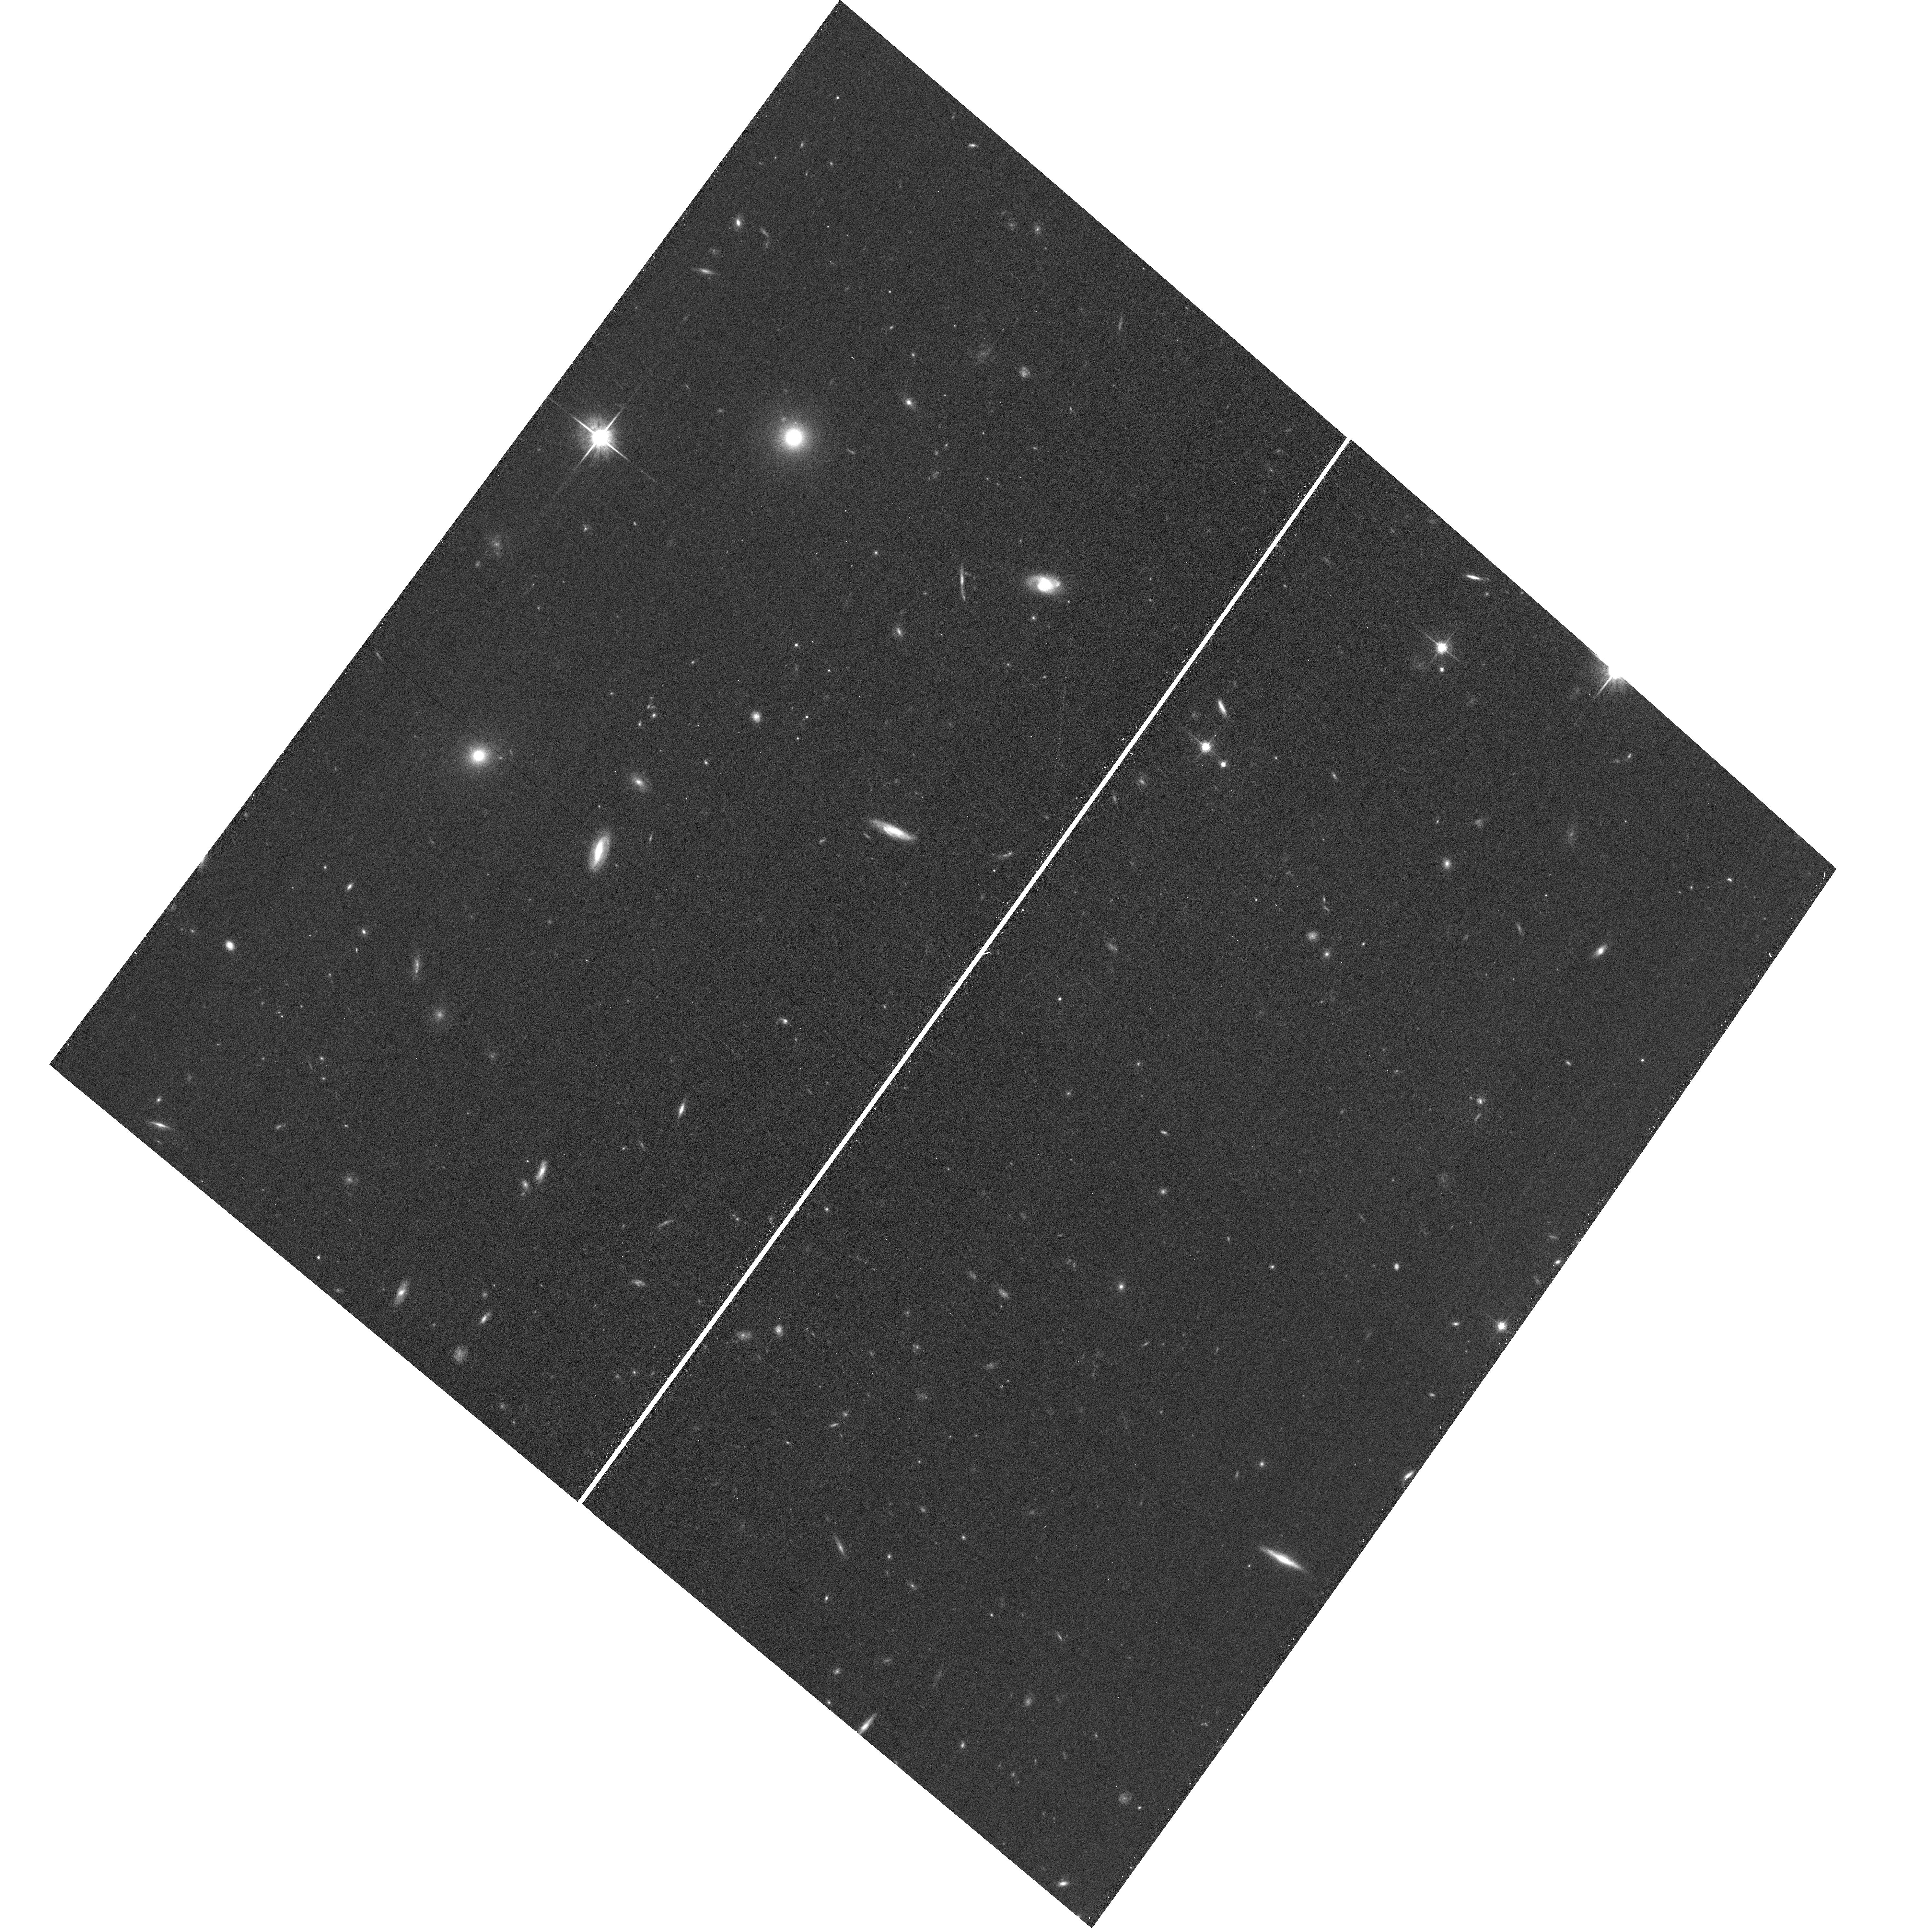
Target: field at RA 177.500°, Dec 22.378°
Instrument: ACS/WFC
Filter: F814W
Exposure: 14 min
Observation ID: hst_13790_re_acs_wfc_f814w_jcl3re

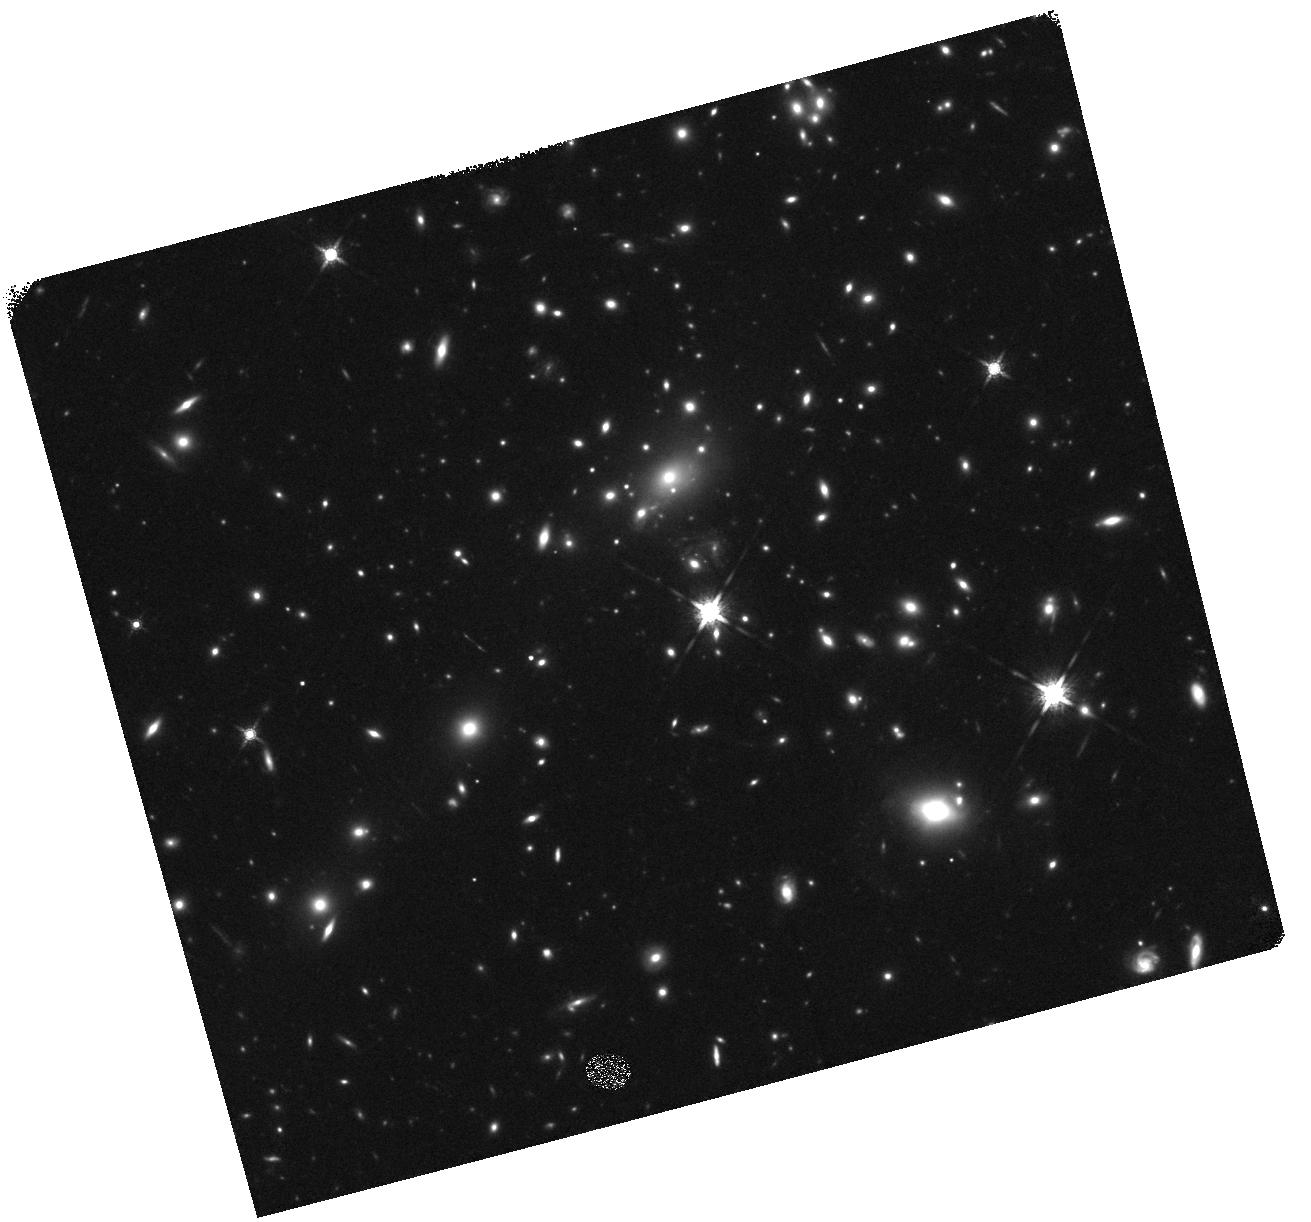
Target: REFSDAL
Instrument: WFC3/IR
Filter: F160W
Exposure: 20 min
Observation ID: hst_13790_rf_wfc3_ir_f160w_icl3rf

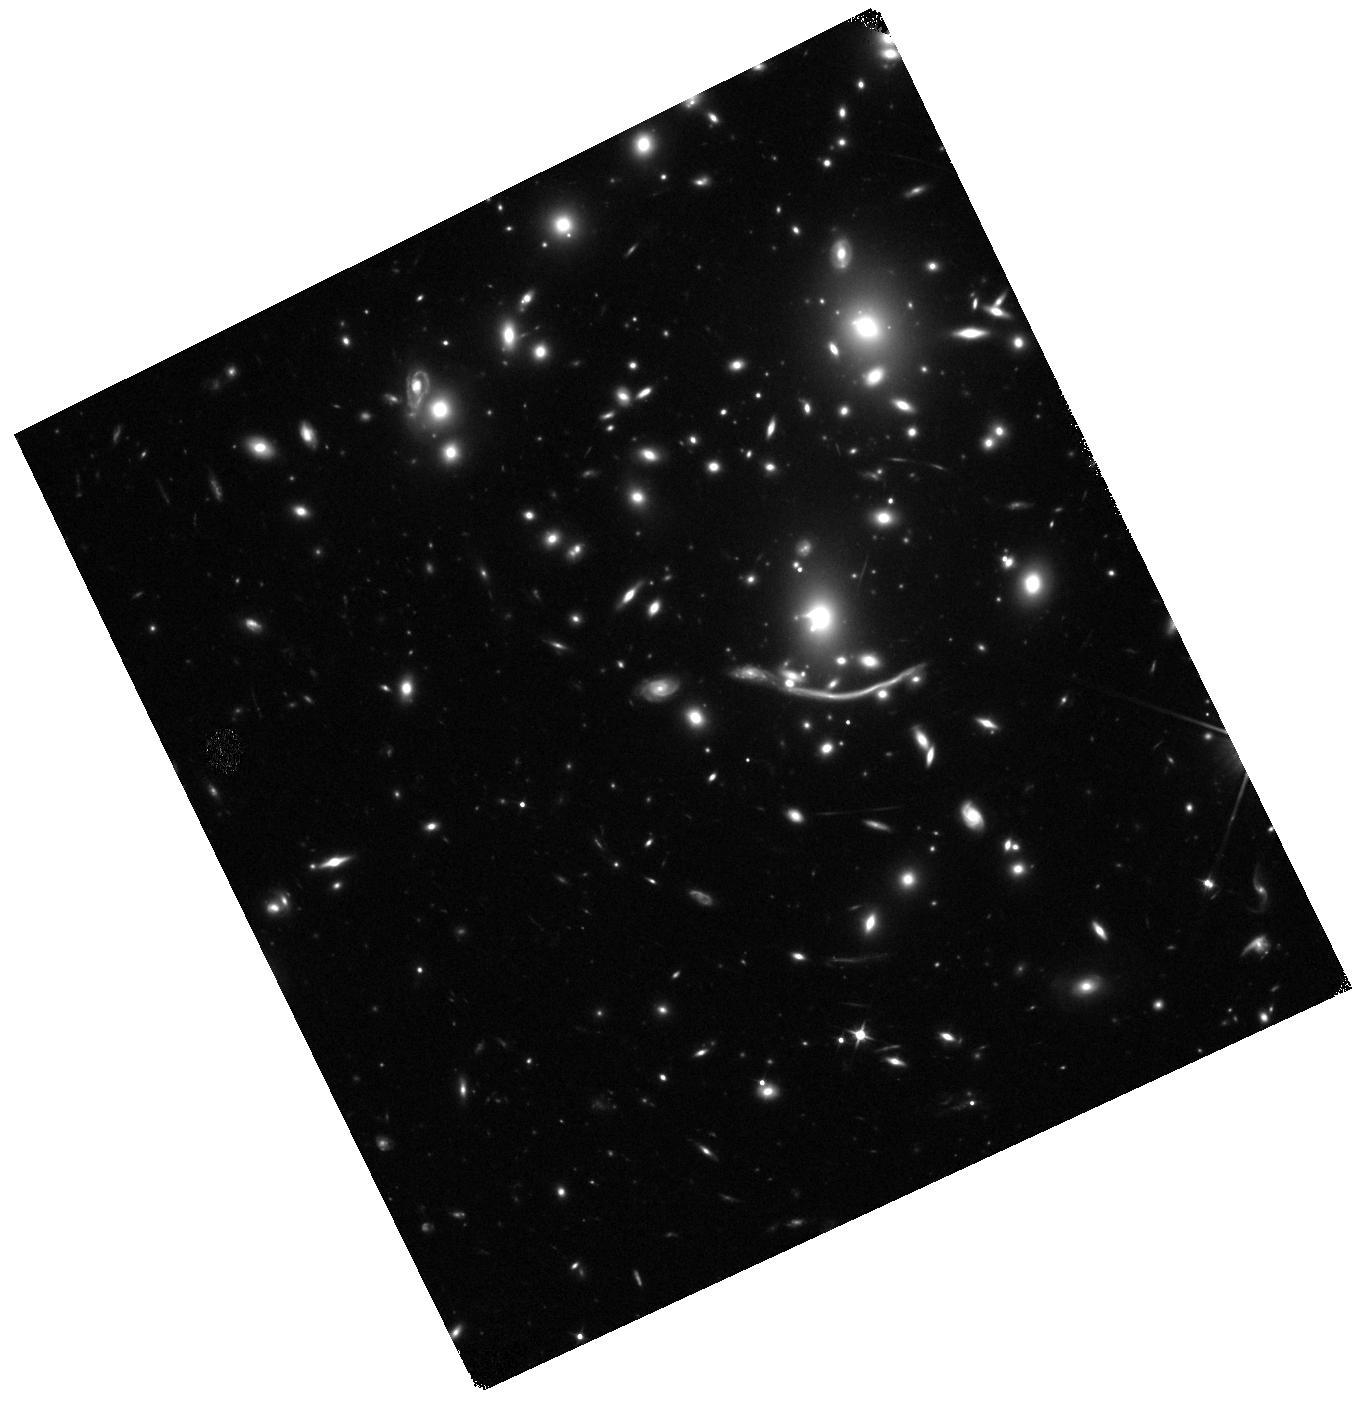
Target: ABELL370-IR1
Instrument: WFC3/IR
Filter: F110W
Exposure: 19 min
Observation ID: hst_13790_k2_wfc3_ir_f110w_icl3k2

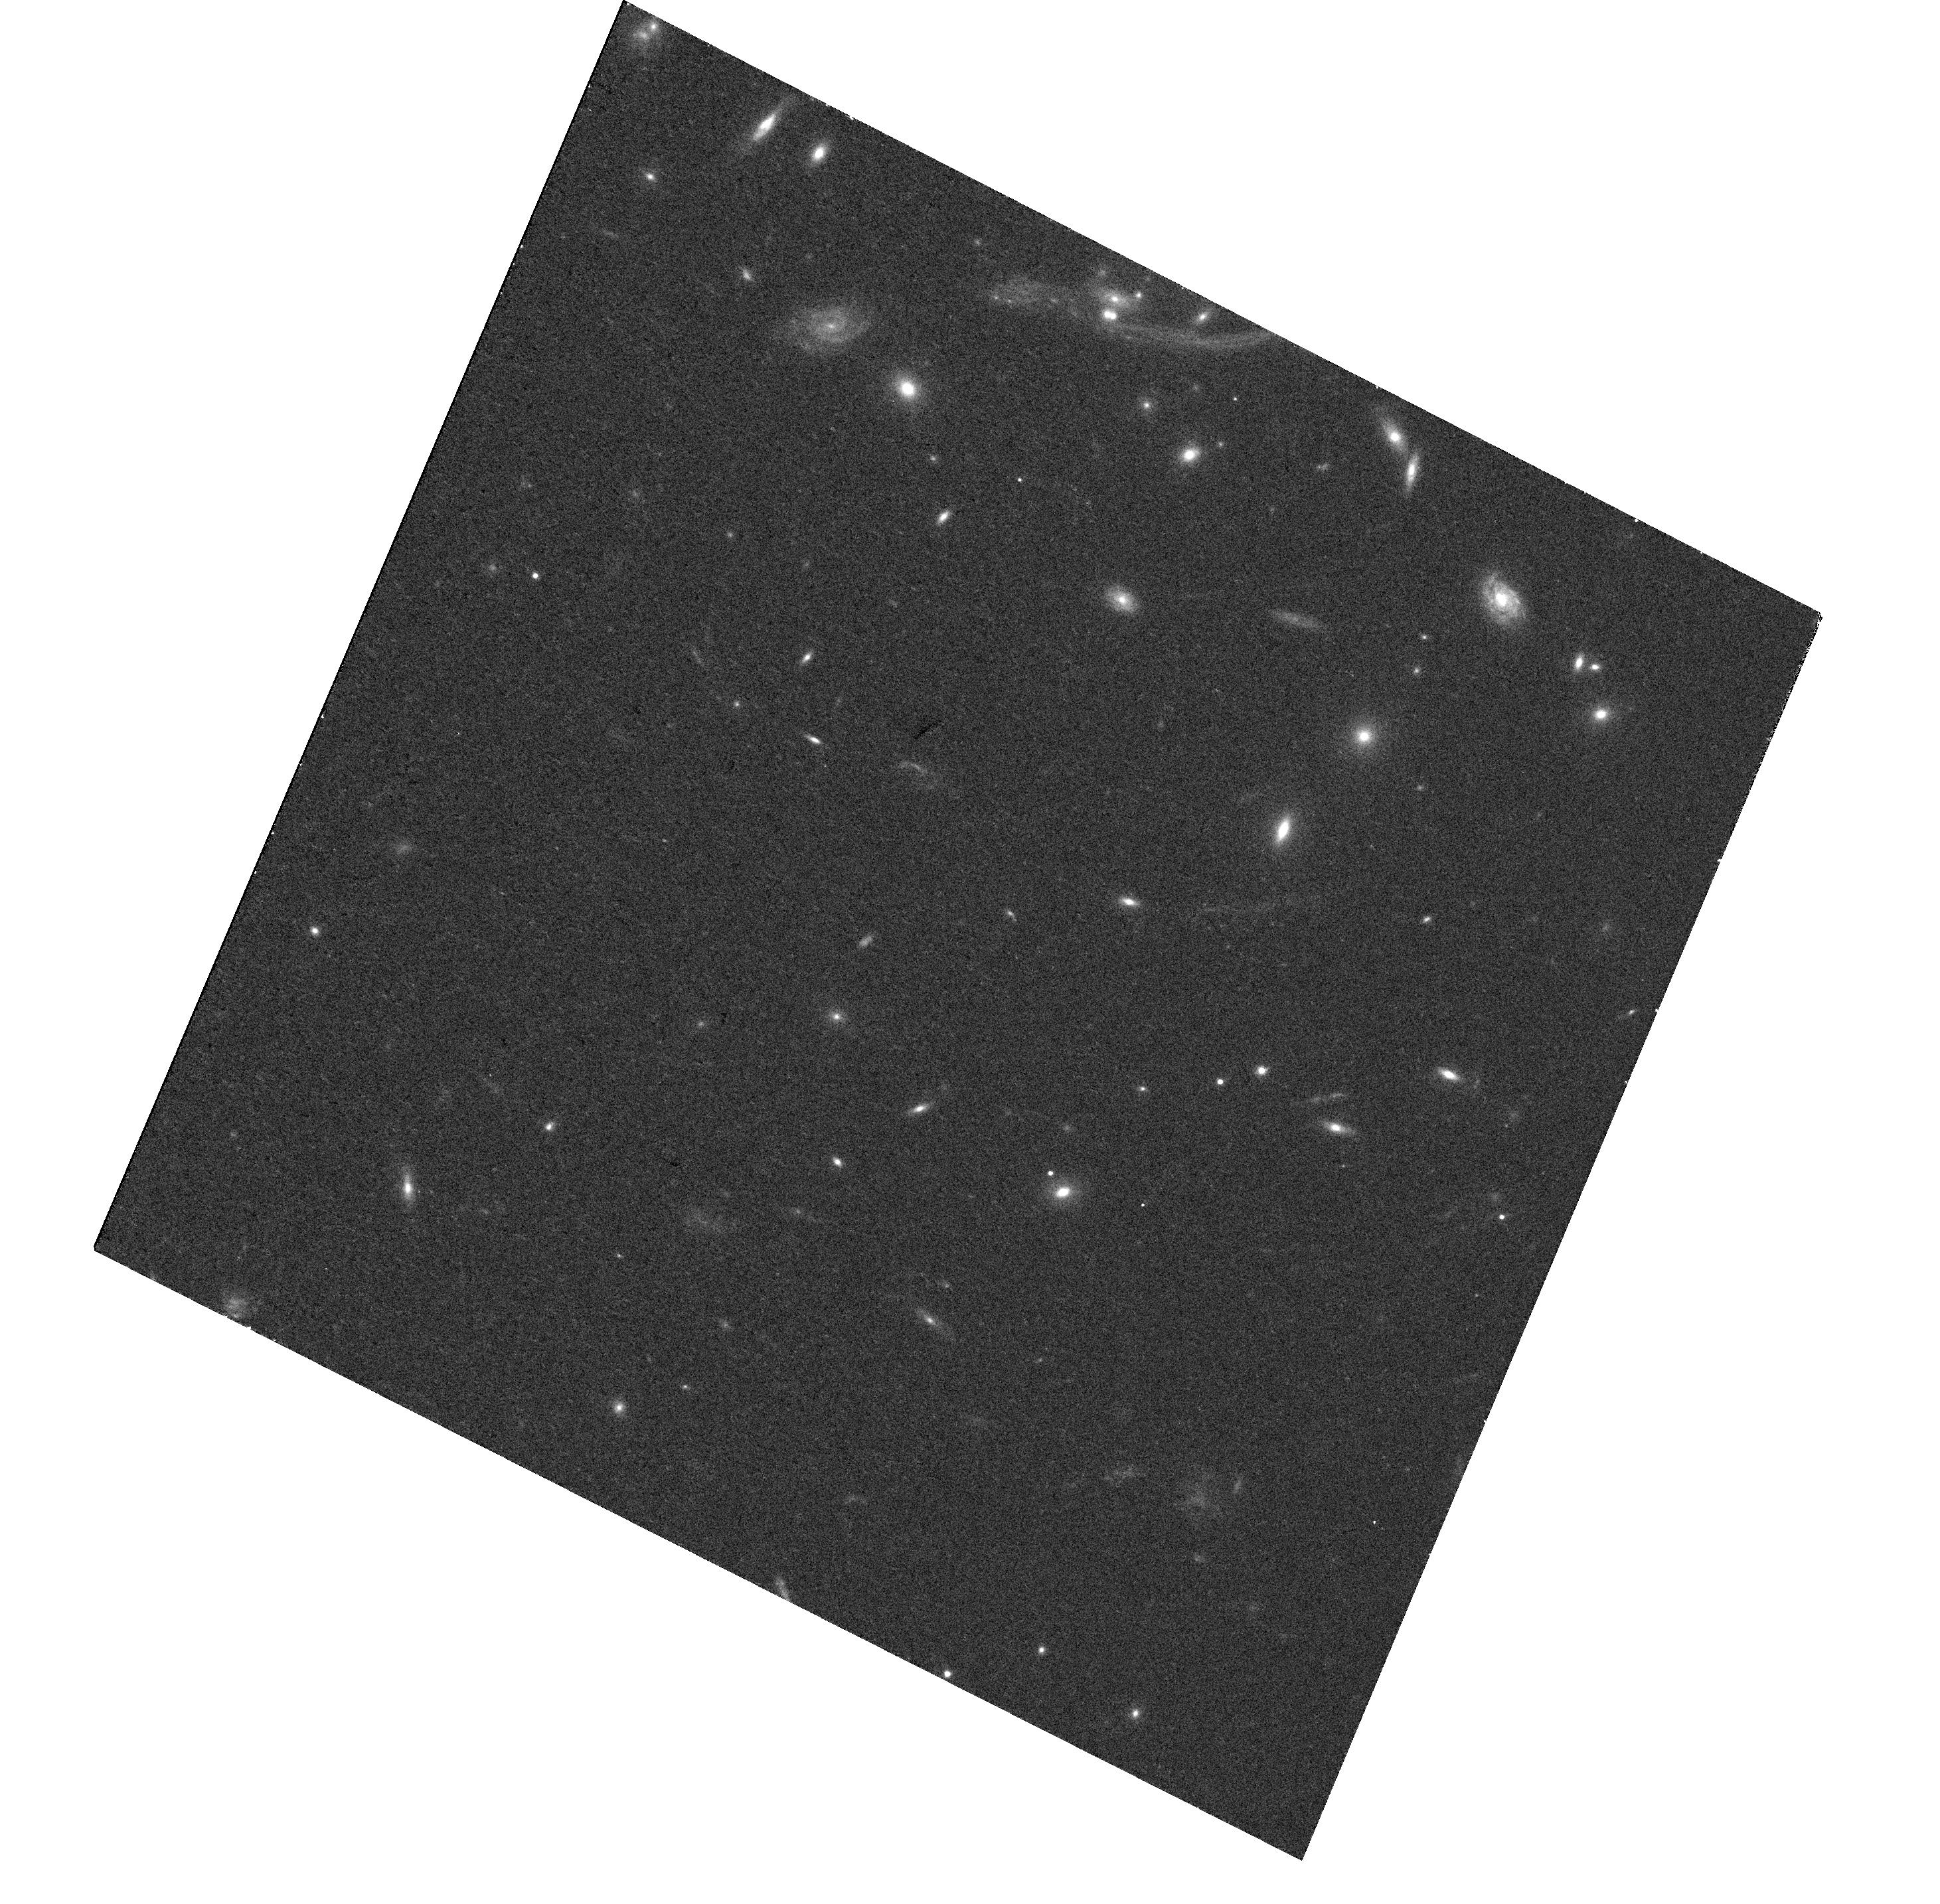
Target: KES
Instrument: WFC3/UVIS
Filter: F625W
Exposure: 15 min
Observation ID: hst_13790_ku_wfc3_uvis_f625w_icl3ku

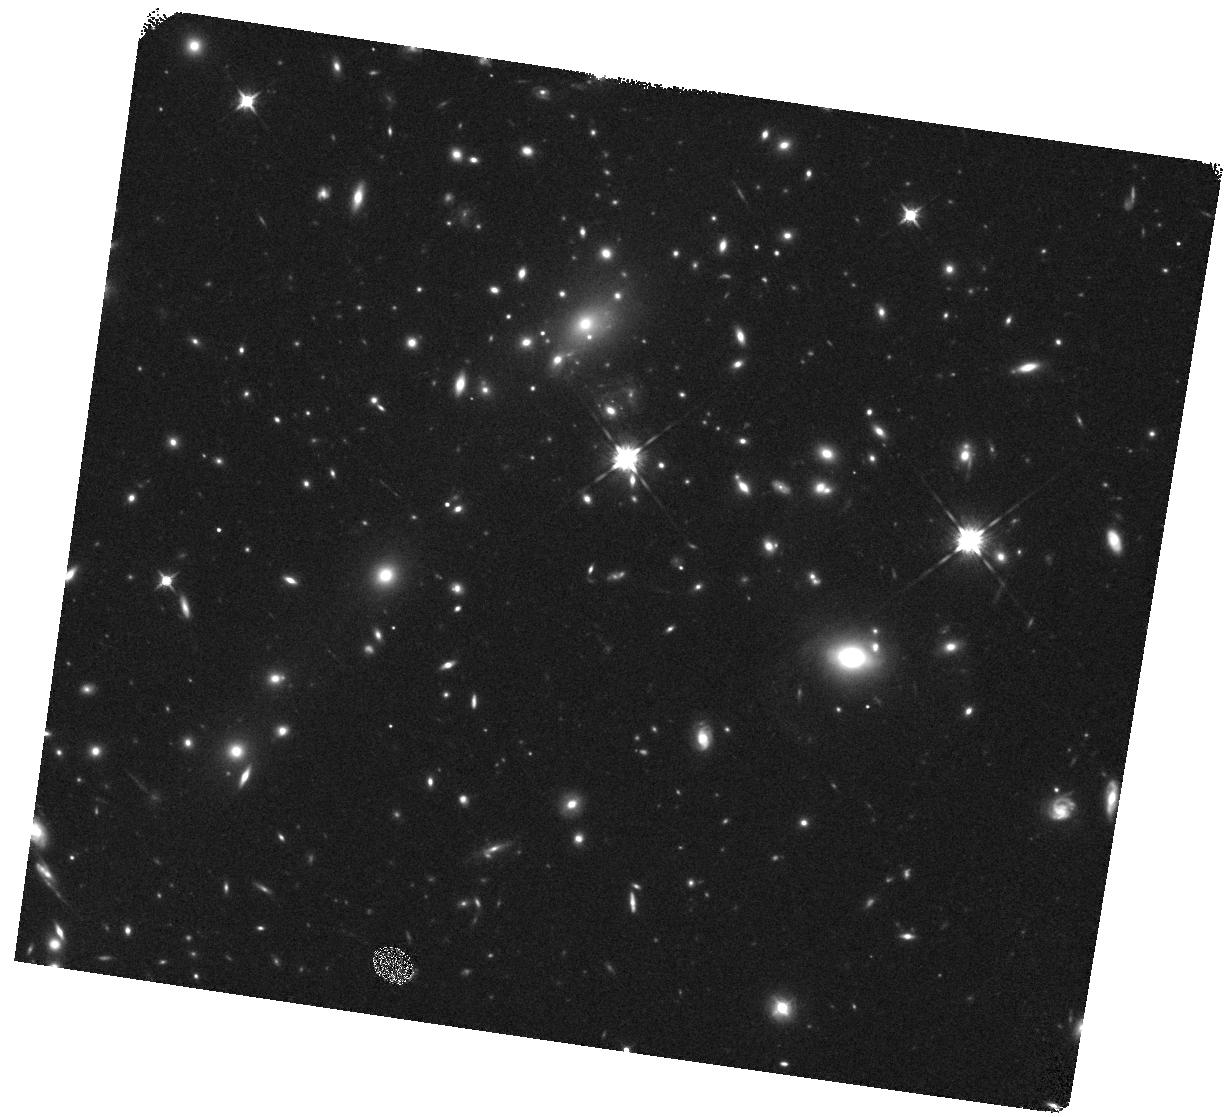
Target: REFSDAL2
Instrument: WFC3/IR
Filter: F125W
Exposure: 13 min
Observation ID: hst_13790_ri_wfc3_ir_f125w_icl3ri

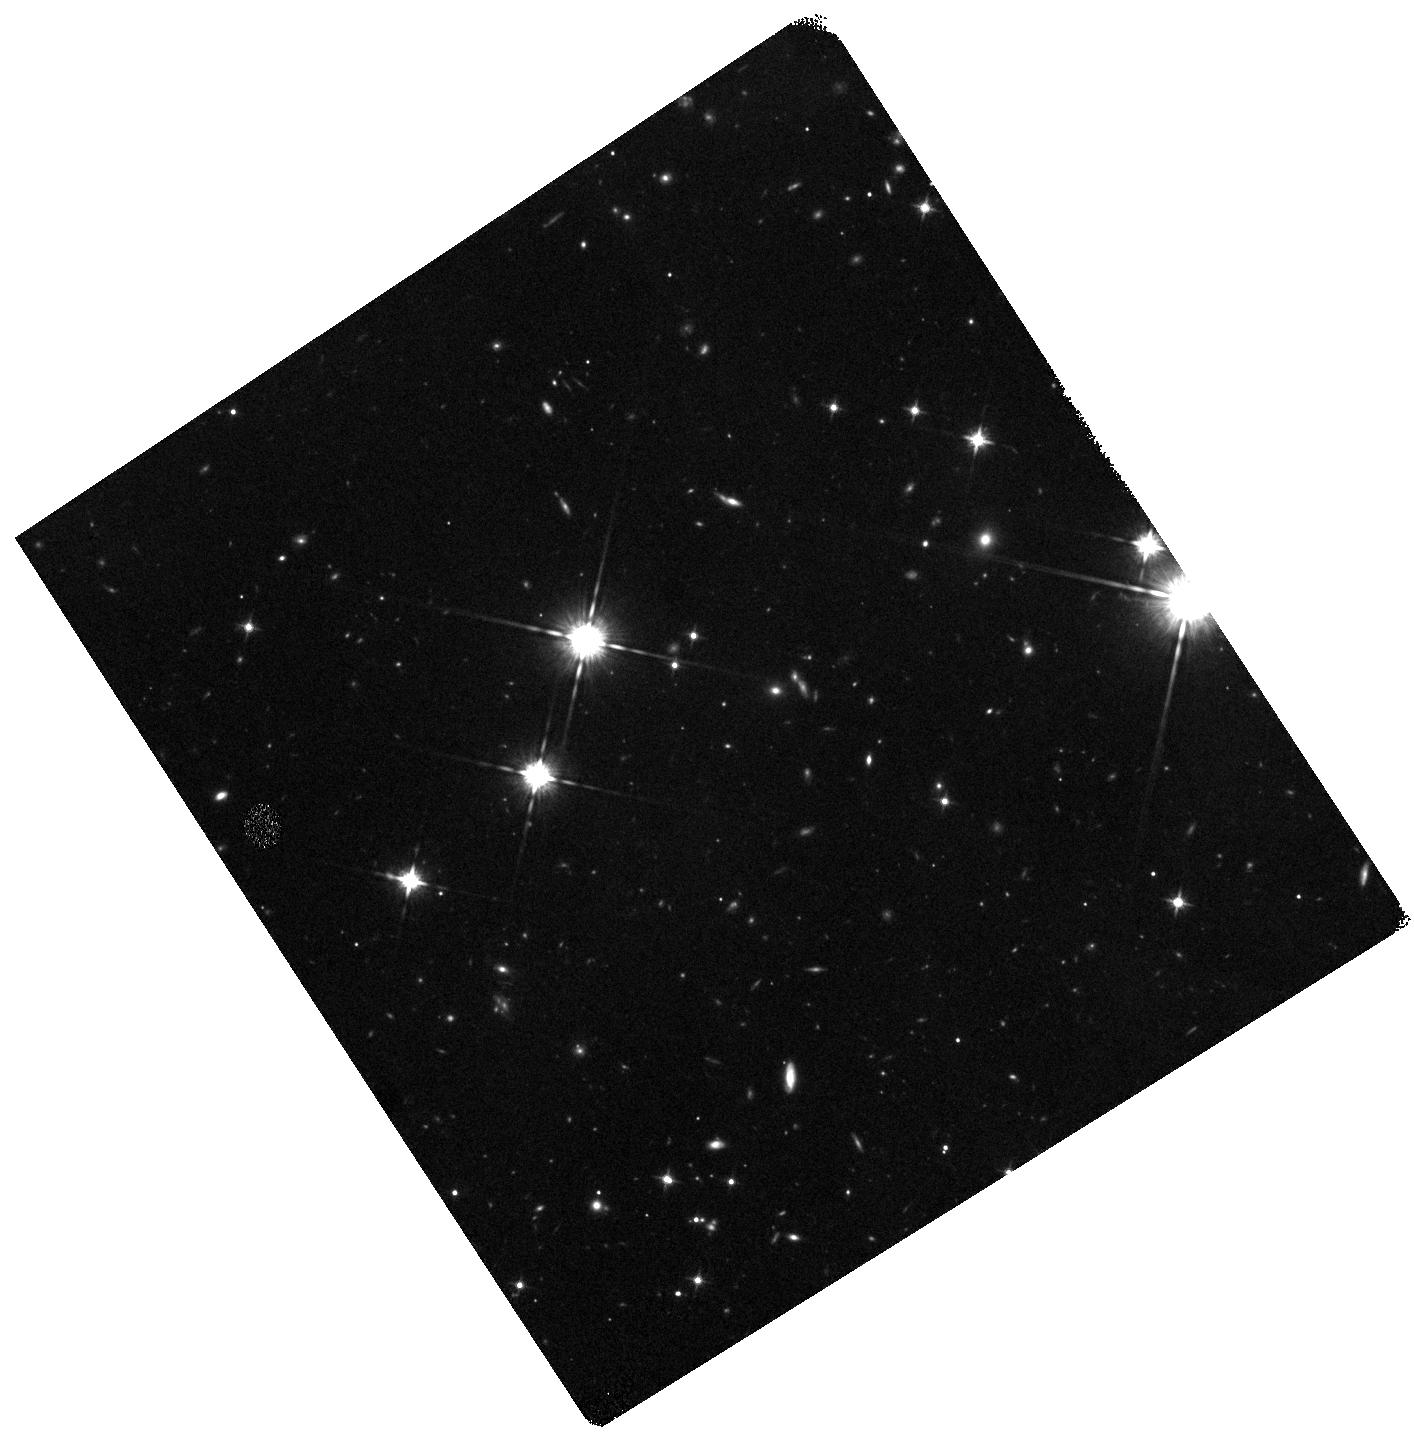
Target: M2129C-IR2
Instrument: WFC3/IR
Filter: F125W
Exposure: 19 min
Observation ID: hst_13790_v3_wfc3_ir_f125w_icl3v3

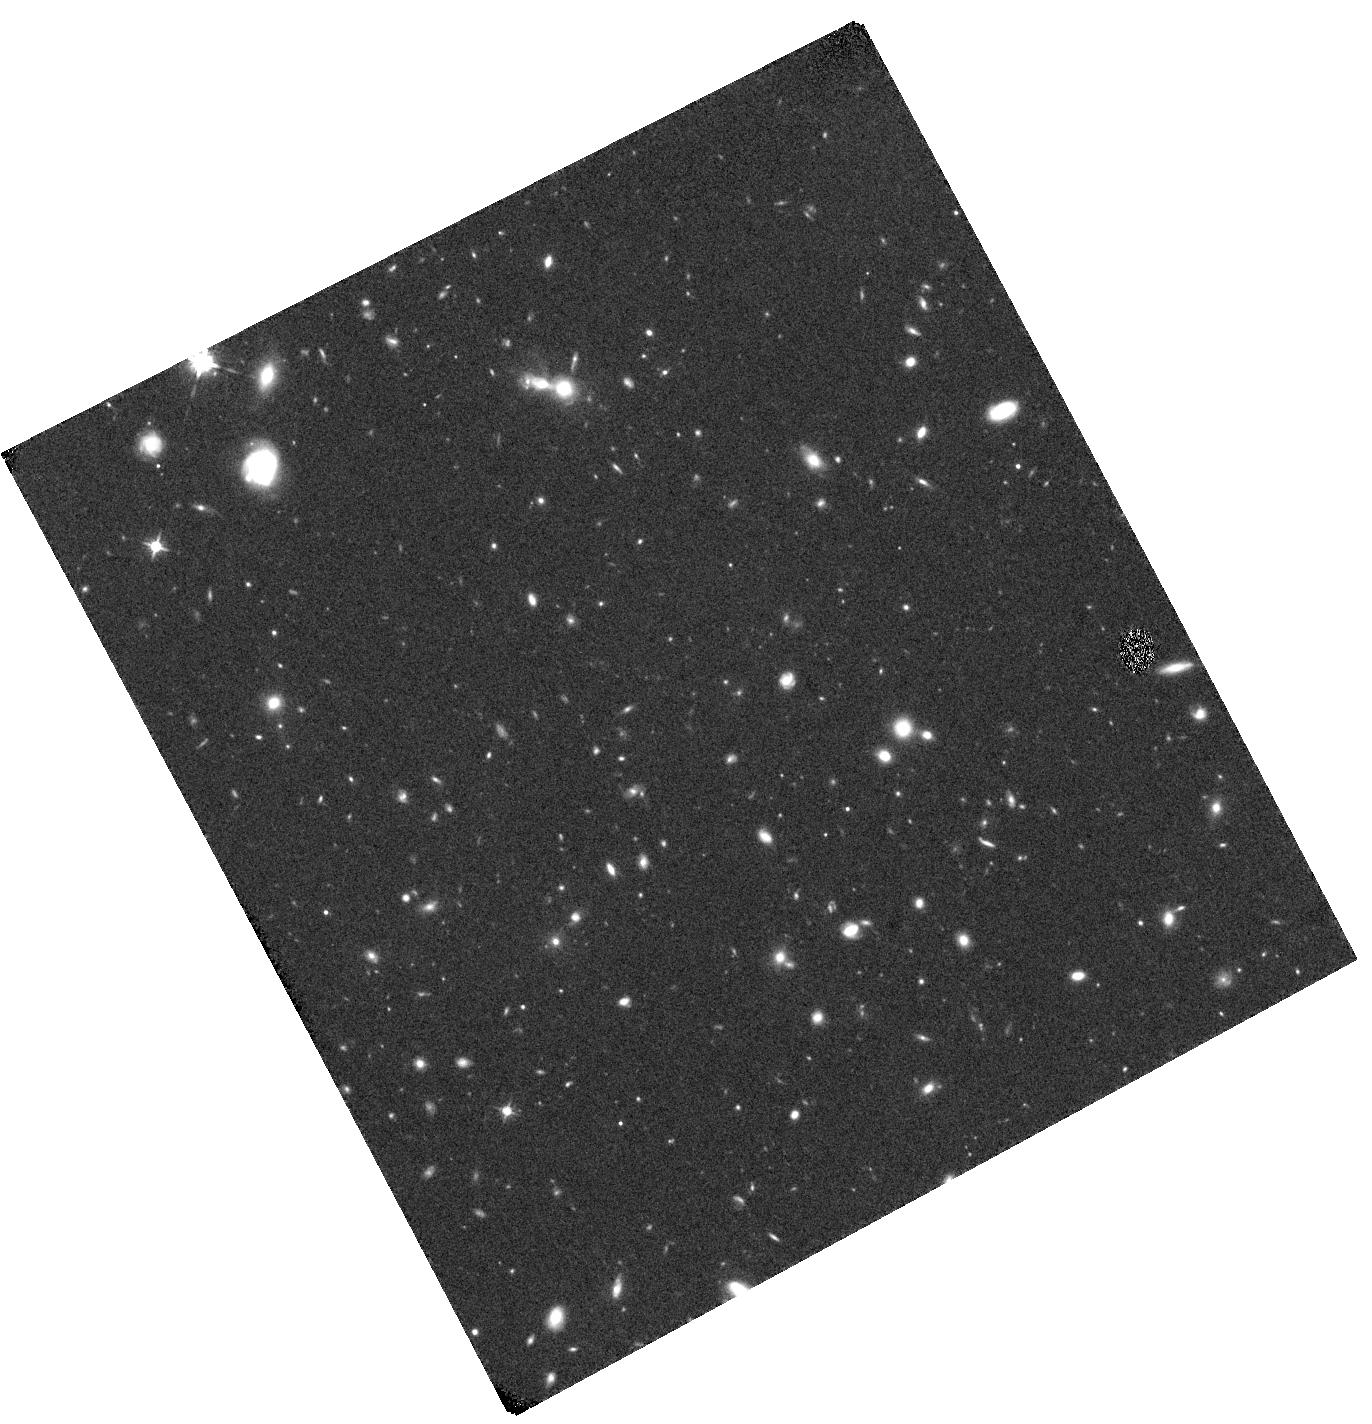
Target: ABELL-370-HFFPAR
Instrument: WFC3/IR
Filter: F125W
Exposure: 20 min
Observation ID: hst_13790_a1_wfc3_ir_f125w_icl3a1

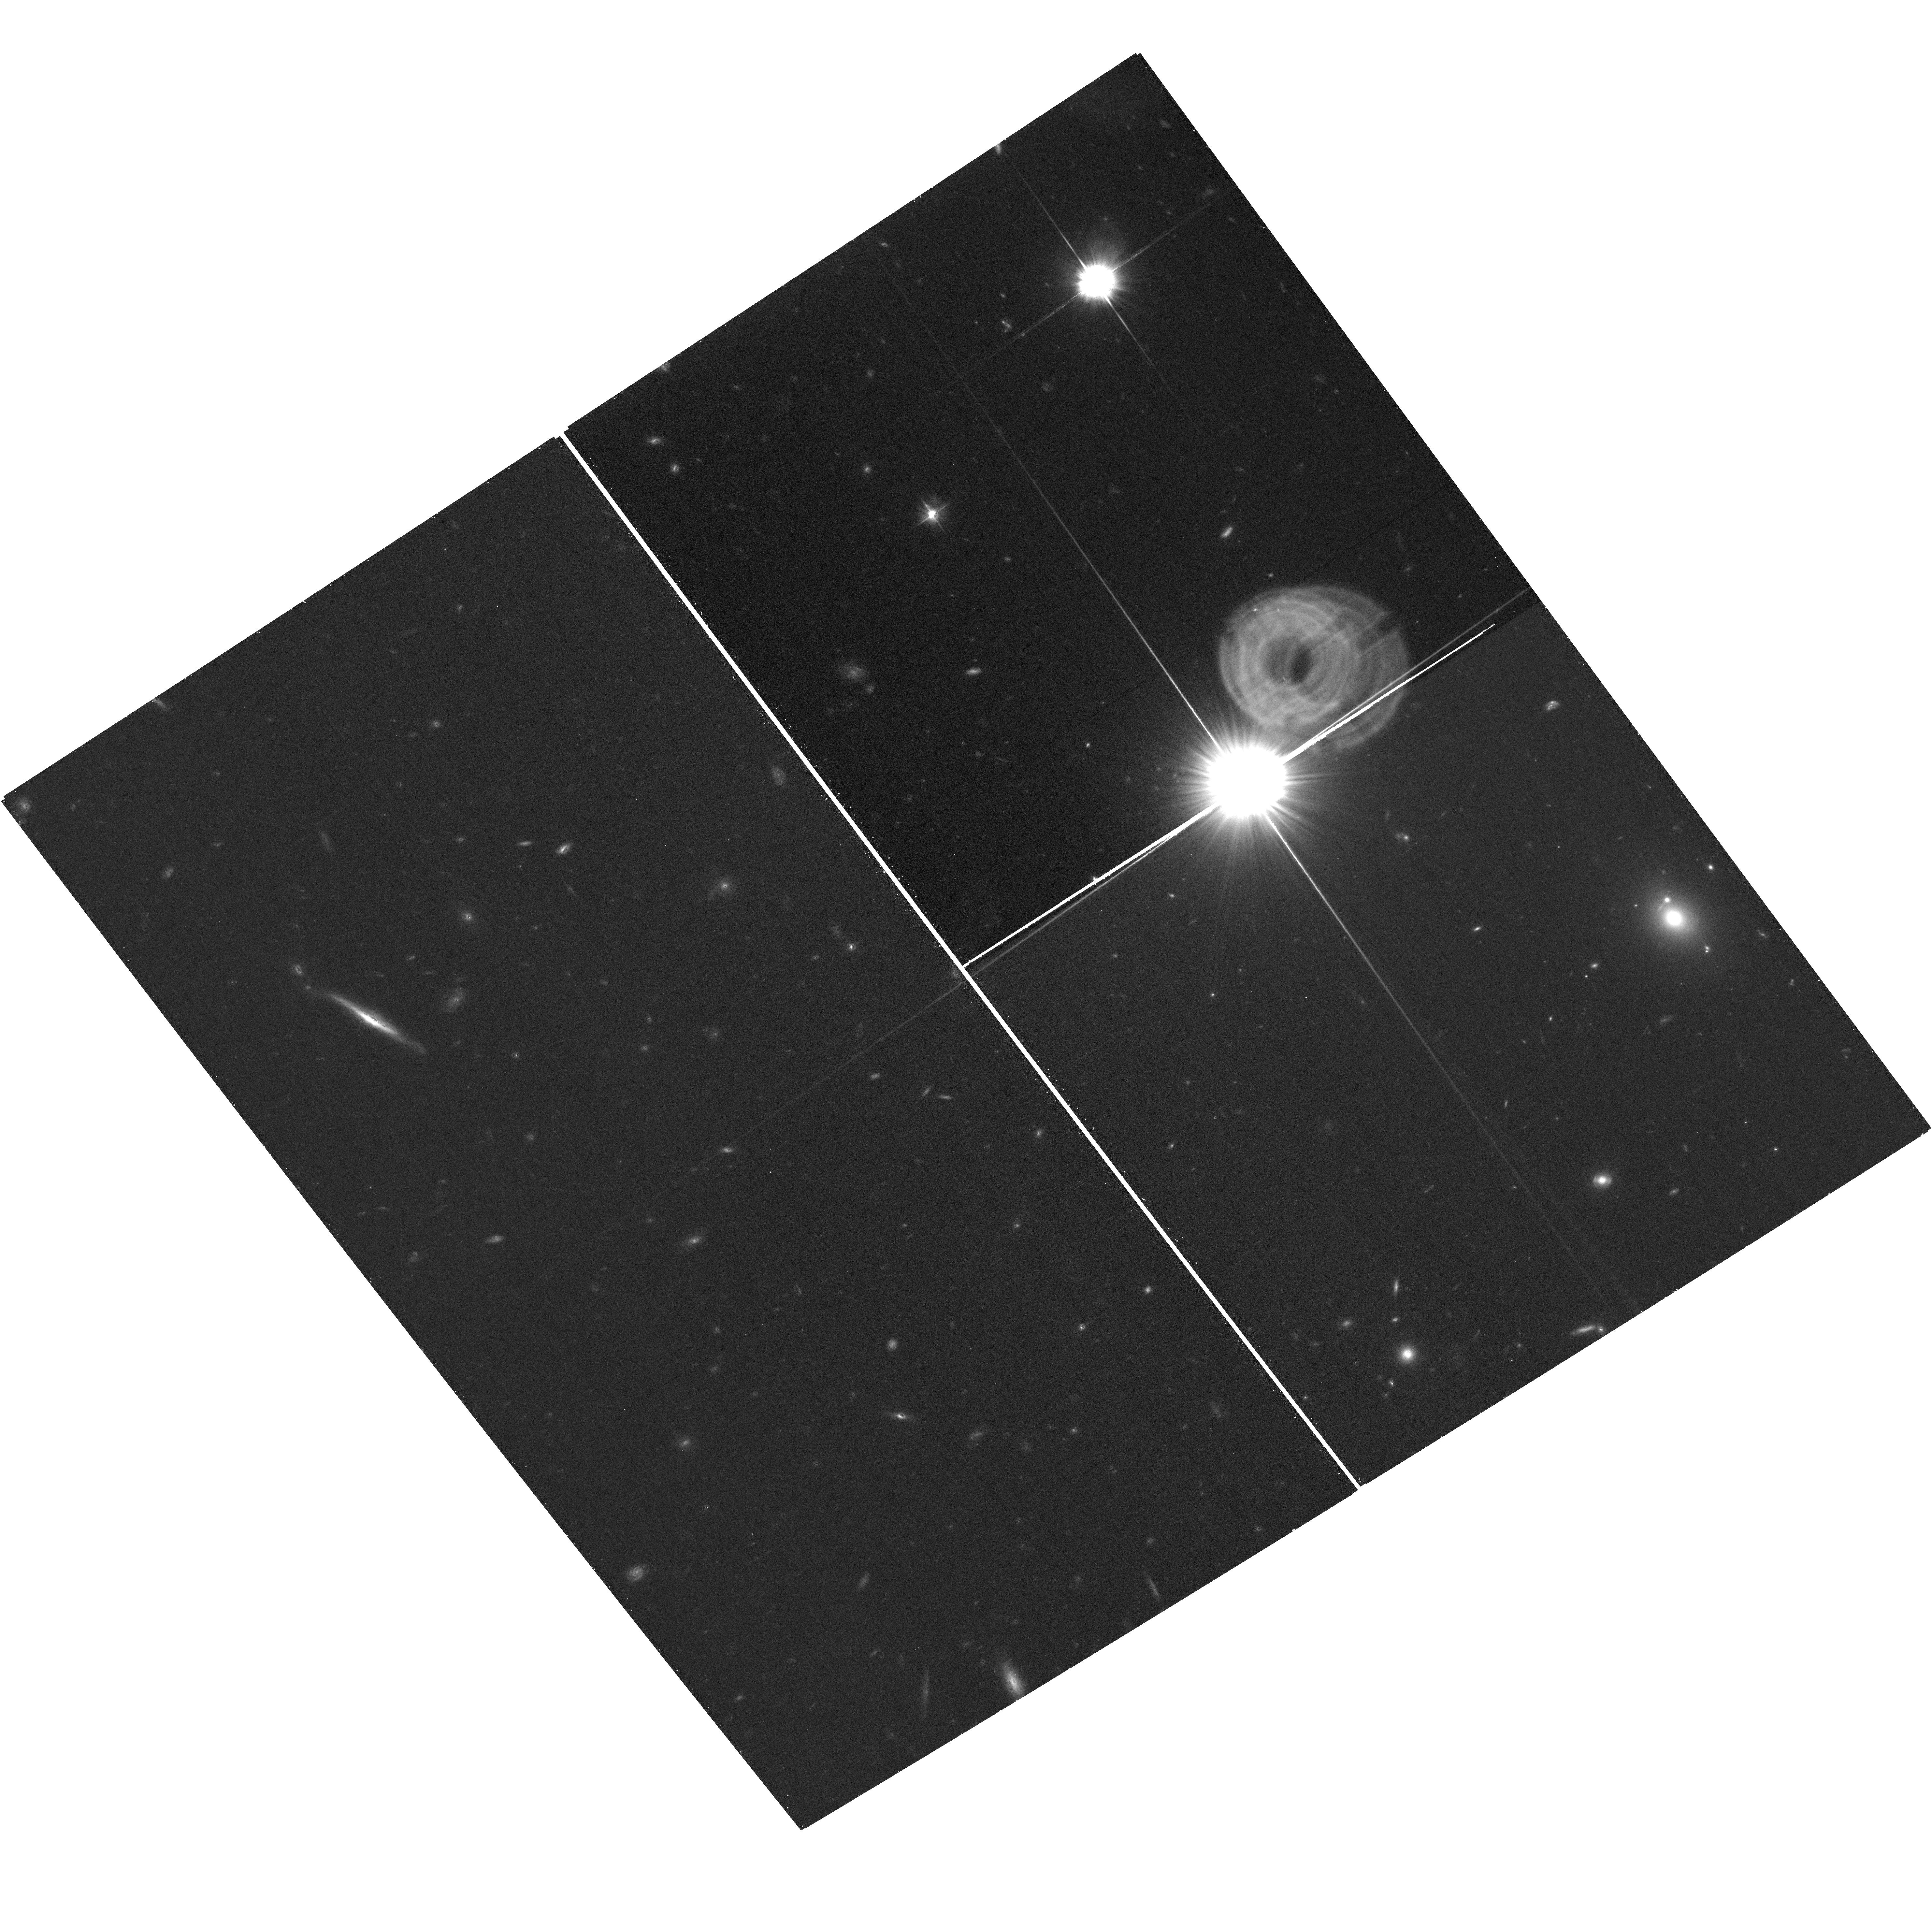
Target: field at RA 177.384°, Dec 22.487°
Instrument: ACS/WFC
Filter: F606W
Exposure: 14 min
Observation ID: hst_13790_rj_acs_wfc_f606w_jcl3rj

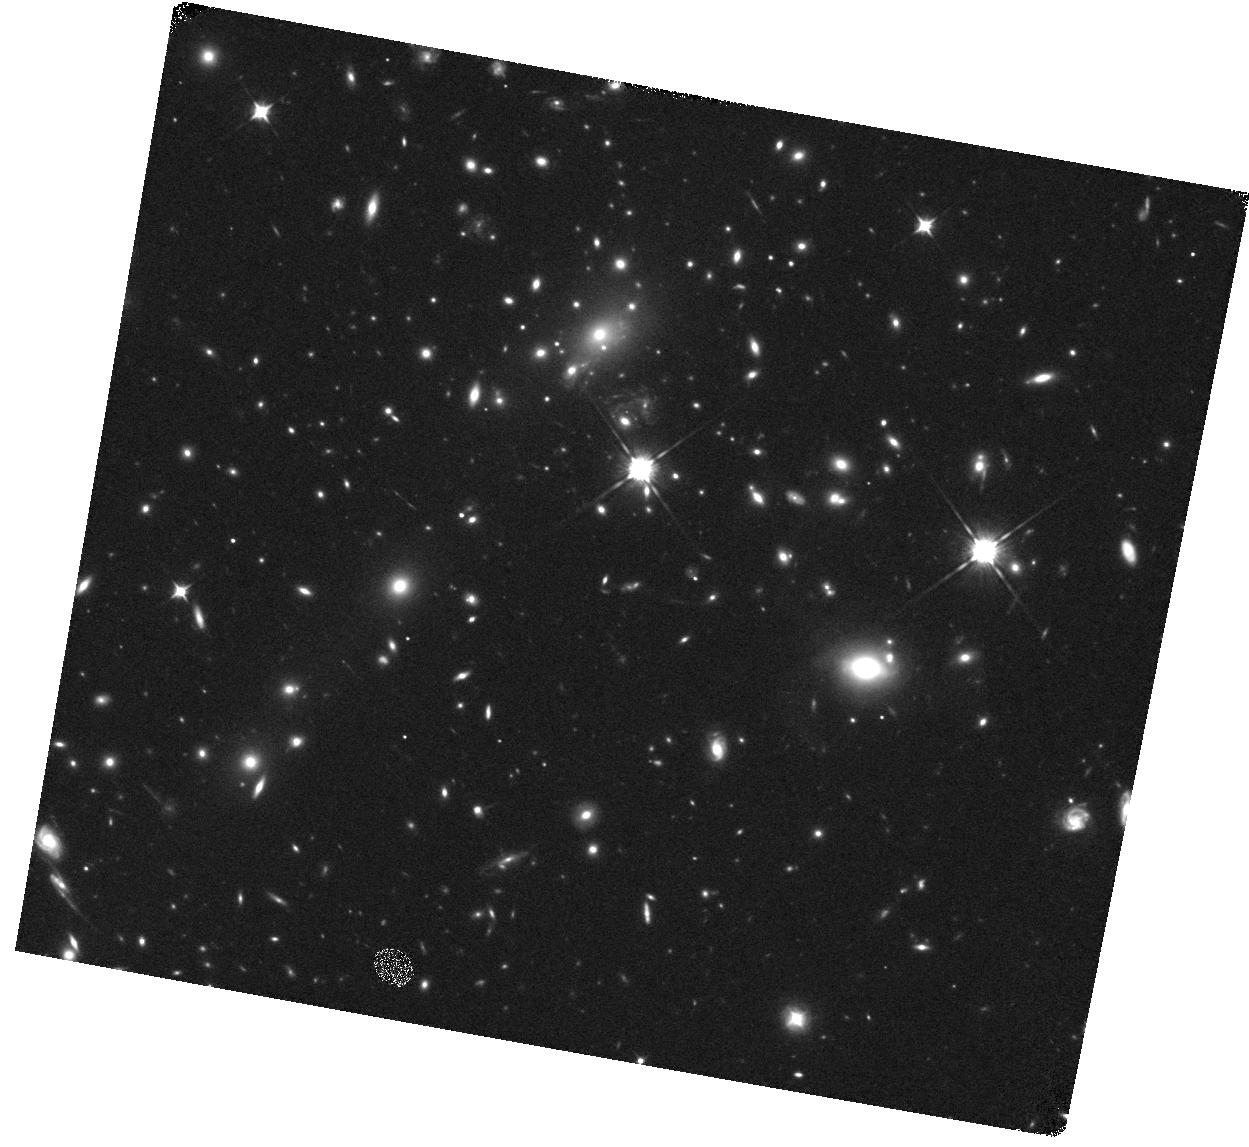
Target: REFSDAL2
Instrument: WFC3/IR
Filter: F105W
Exposure: 20 min
Observation ID: hst_13790_rj_wfc3_ir_f105w_icl3rj

Frontier Field Supernova Search (PI: Rodney, Steve)

The Frontier Fields program presents an extraordinary opportunity for the detection of high redshift supernovae (SNe). The combination of very deep imaging in each epoch with the added boost from gravitational lensing magnification will provide the means to detect both Type Ia SNe (SNIa) and core collapse SNe (CC SNe) out to z~3. We propose to capitalize on this unique new asset by processing and searching all of the Frontier Field data, and then triggering ToO follow-up observations for SNe of interest. We expect to discover ~20 new SNe over the entire 3-year program, including ~5 SNIa at z>1.5 and ~6 with strong lensing magnification. These samples are small but special: the high-z SNIa set has unique leverage for testing SNIa progenitor models through the delay time distribution; the lensed SNIa offer a chance to validate cluster mass models by directly measuring the lensing magnification. We will also be able to extend CCSN rate measurements for the first time beyond z~1, and our search will open up the small but exciting possibility of catching a truly rare event such as a multiply imaged SN or a superluminous SN at z>4. This follow-up program provides the color and light curve information necessary to unlock the science potential of these SNe. It is also designed for high efficiency: broad-band photometry and ground-based spectroscopy will be used to classify and characterize most of the SNe. For a small "New Frontier" sub-set comprising the SNIa candidates at never-before-seen redshifts, we will employ a novel medium band IR imaging strategy. All told, this program will classify and characterize all SNe of interest with just 60 orbits across 3 cycles.